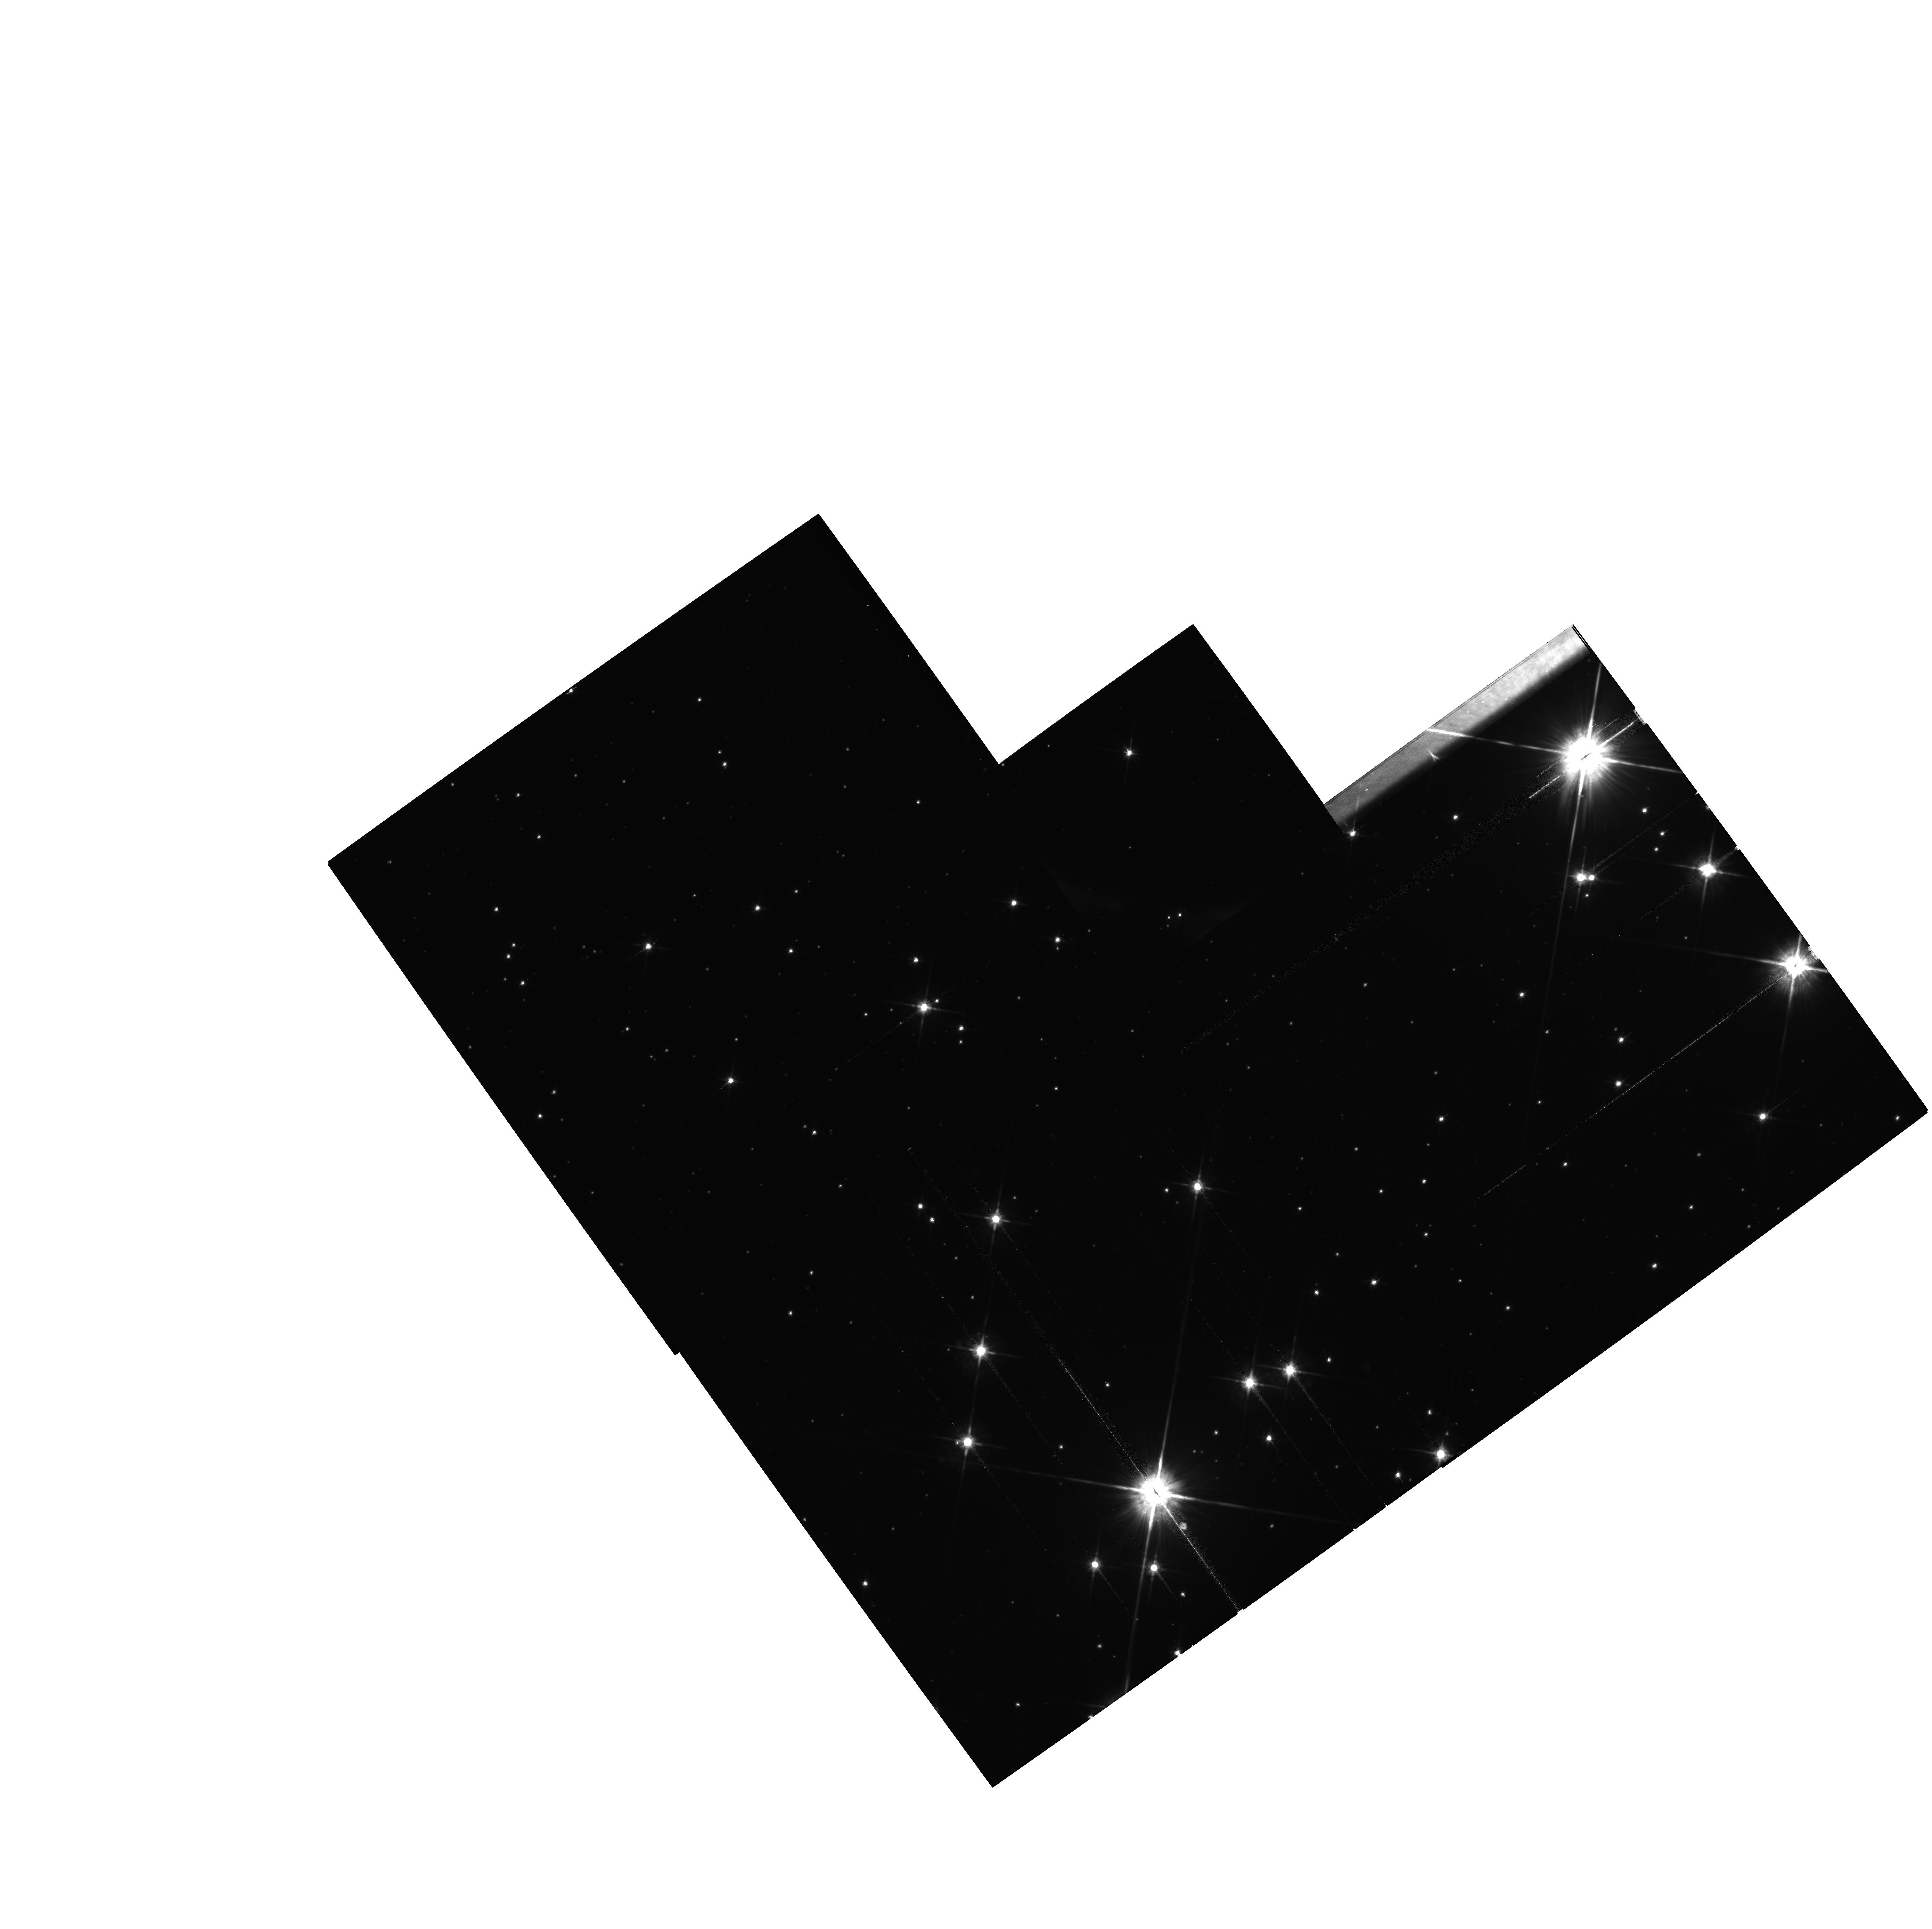
Target: NGC4755
Instrument: WFPC2/PC
Filter: F814W
Exposure: 13 min
Observation ID: hst_11981_06_wfpc2_pc_f814w_uba306

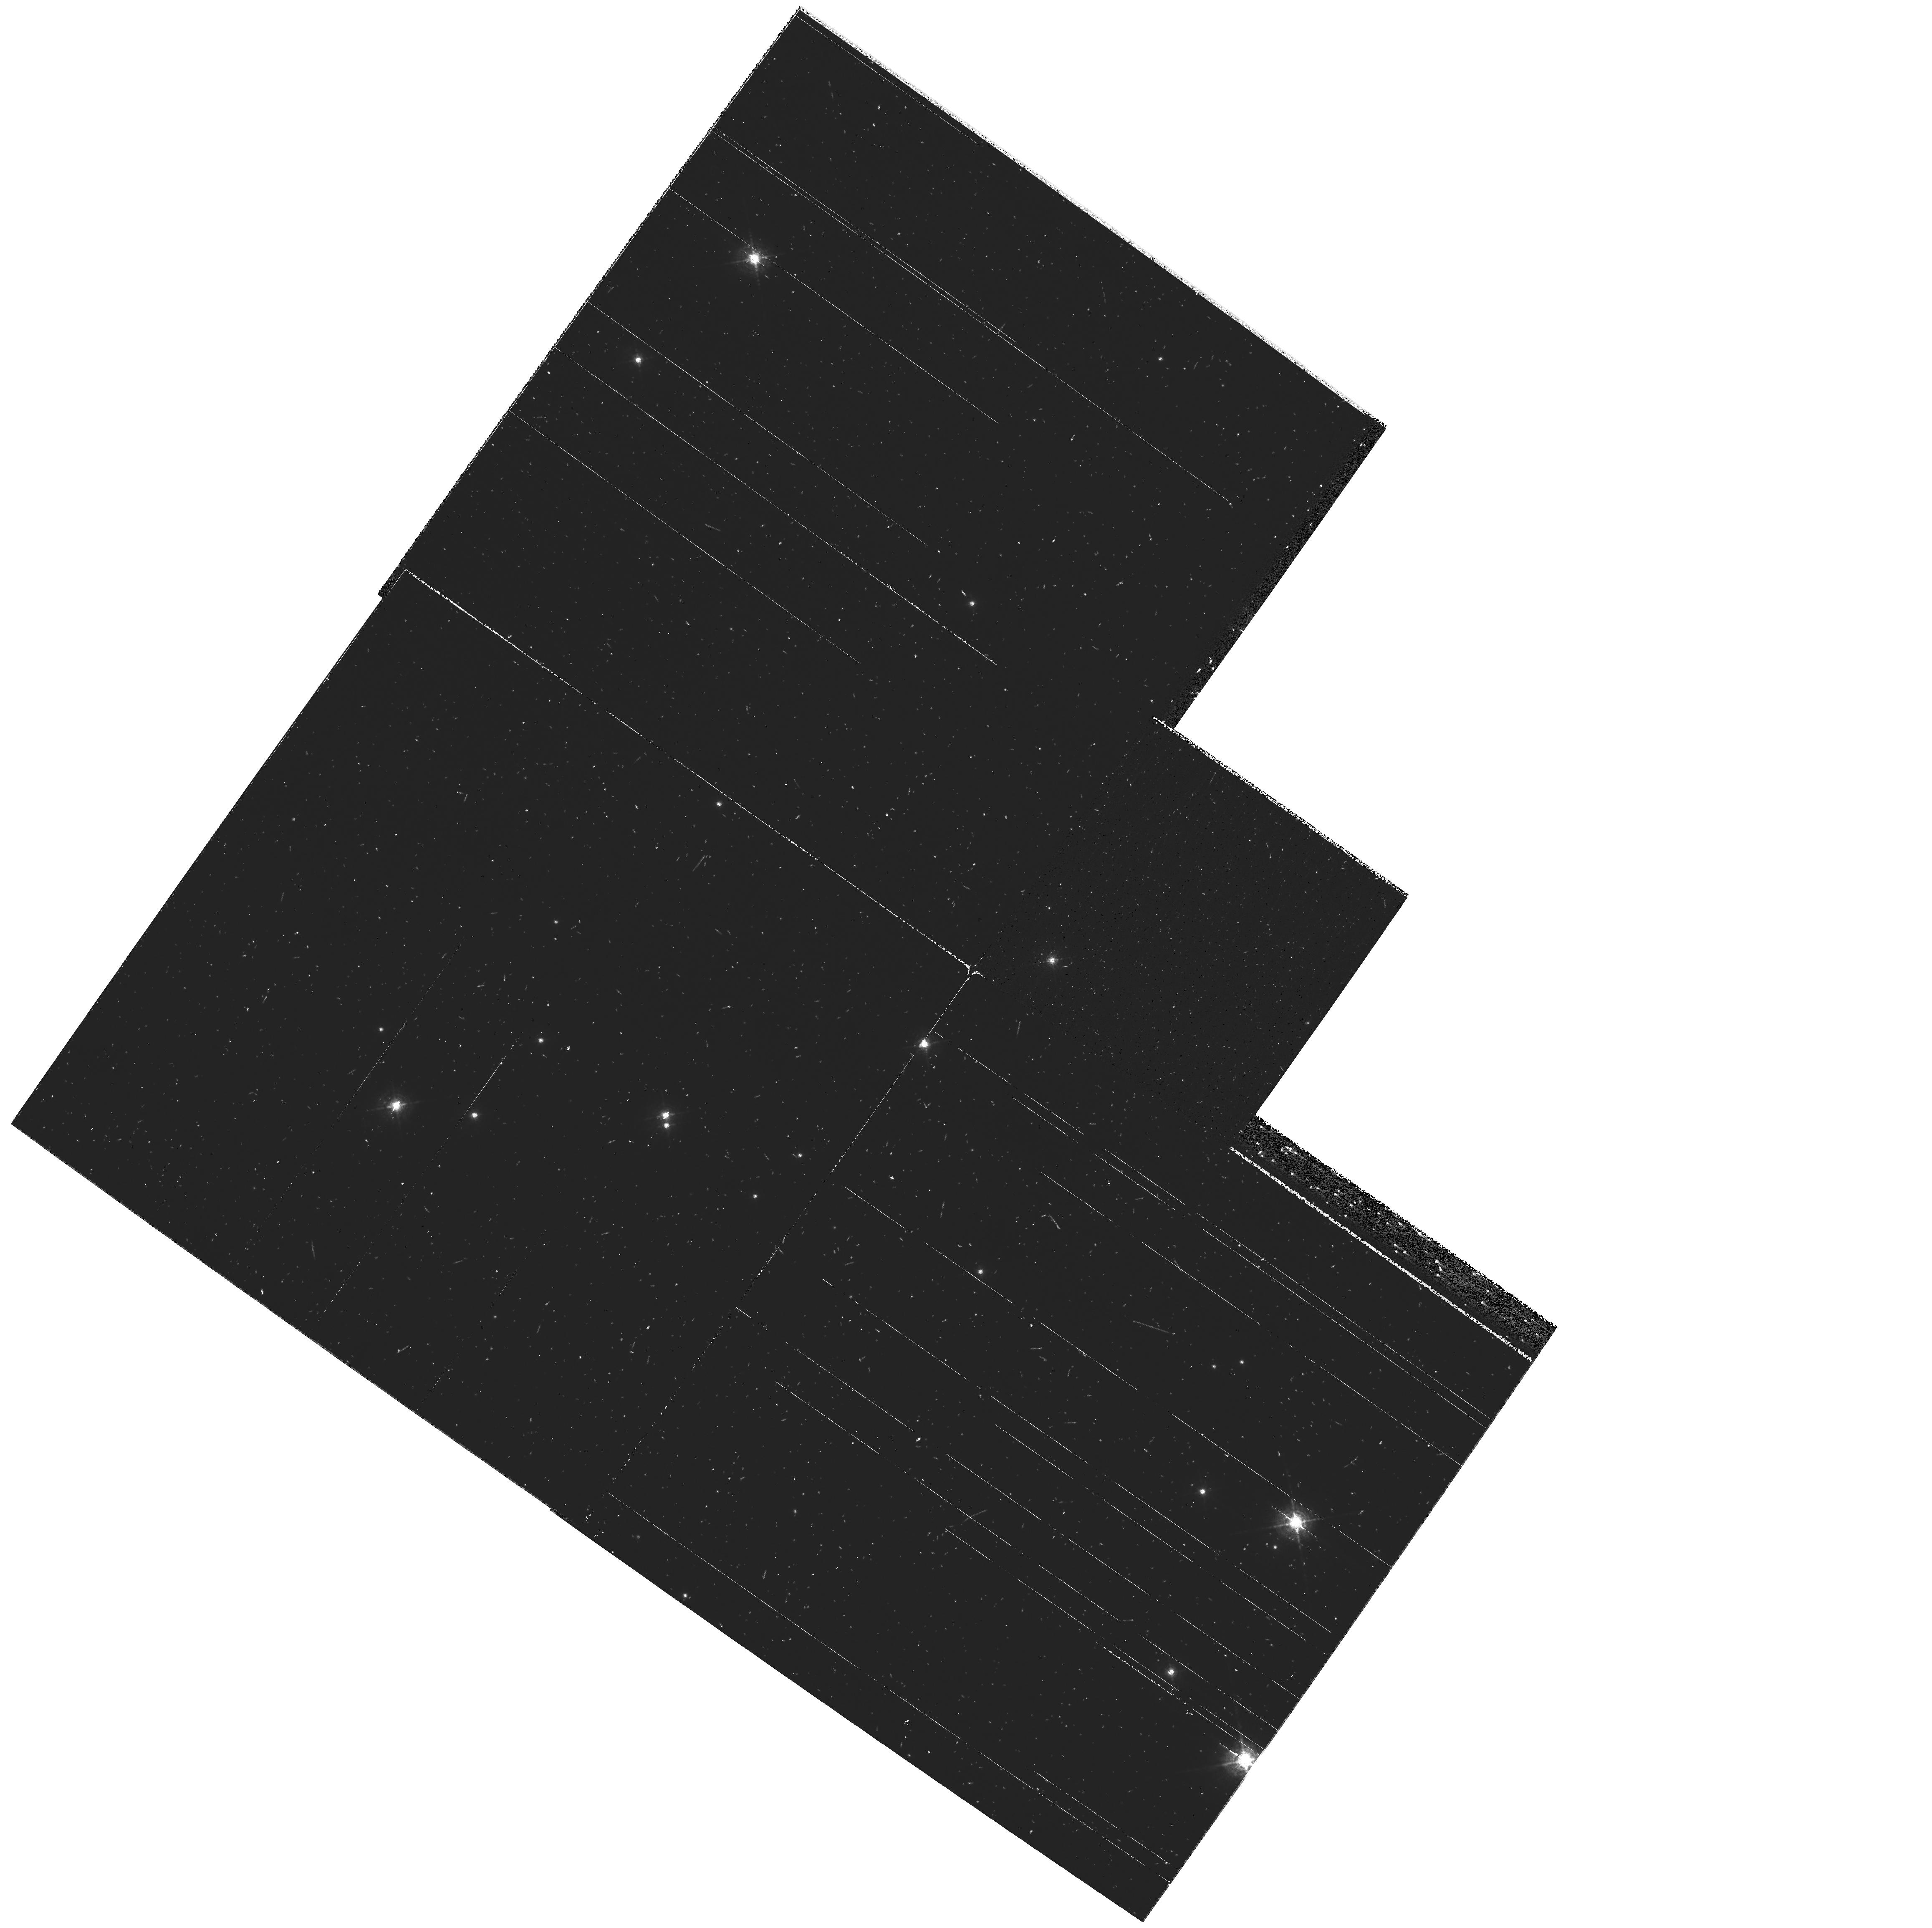
Target: NGC6611-M16
Instrument: WFPC2/PC
Filter: F487N
Exposure: 10 min
Observation ID: hst_11981_02_wfpc2_pc_f487n_uba302

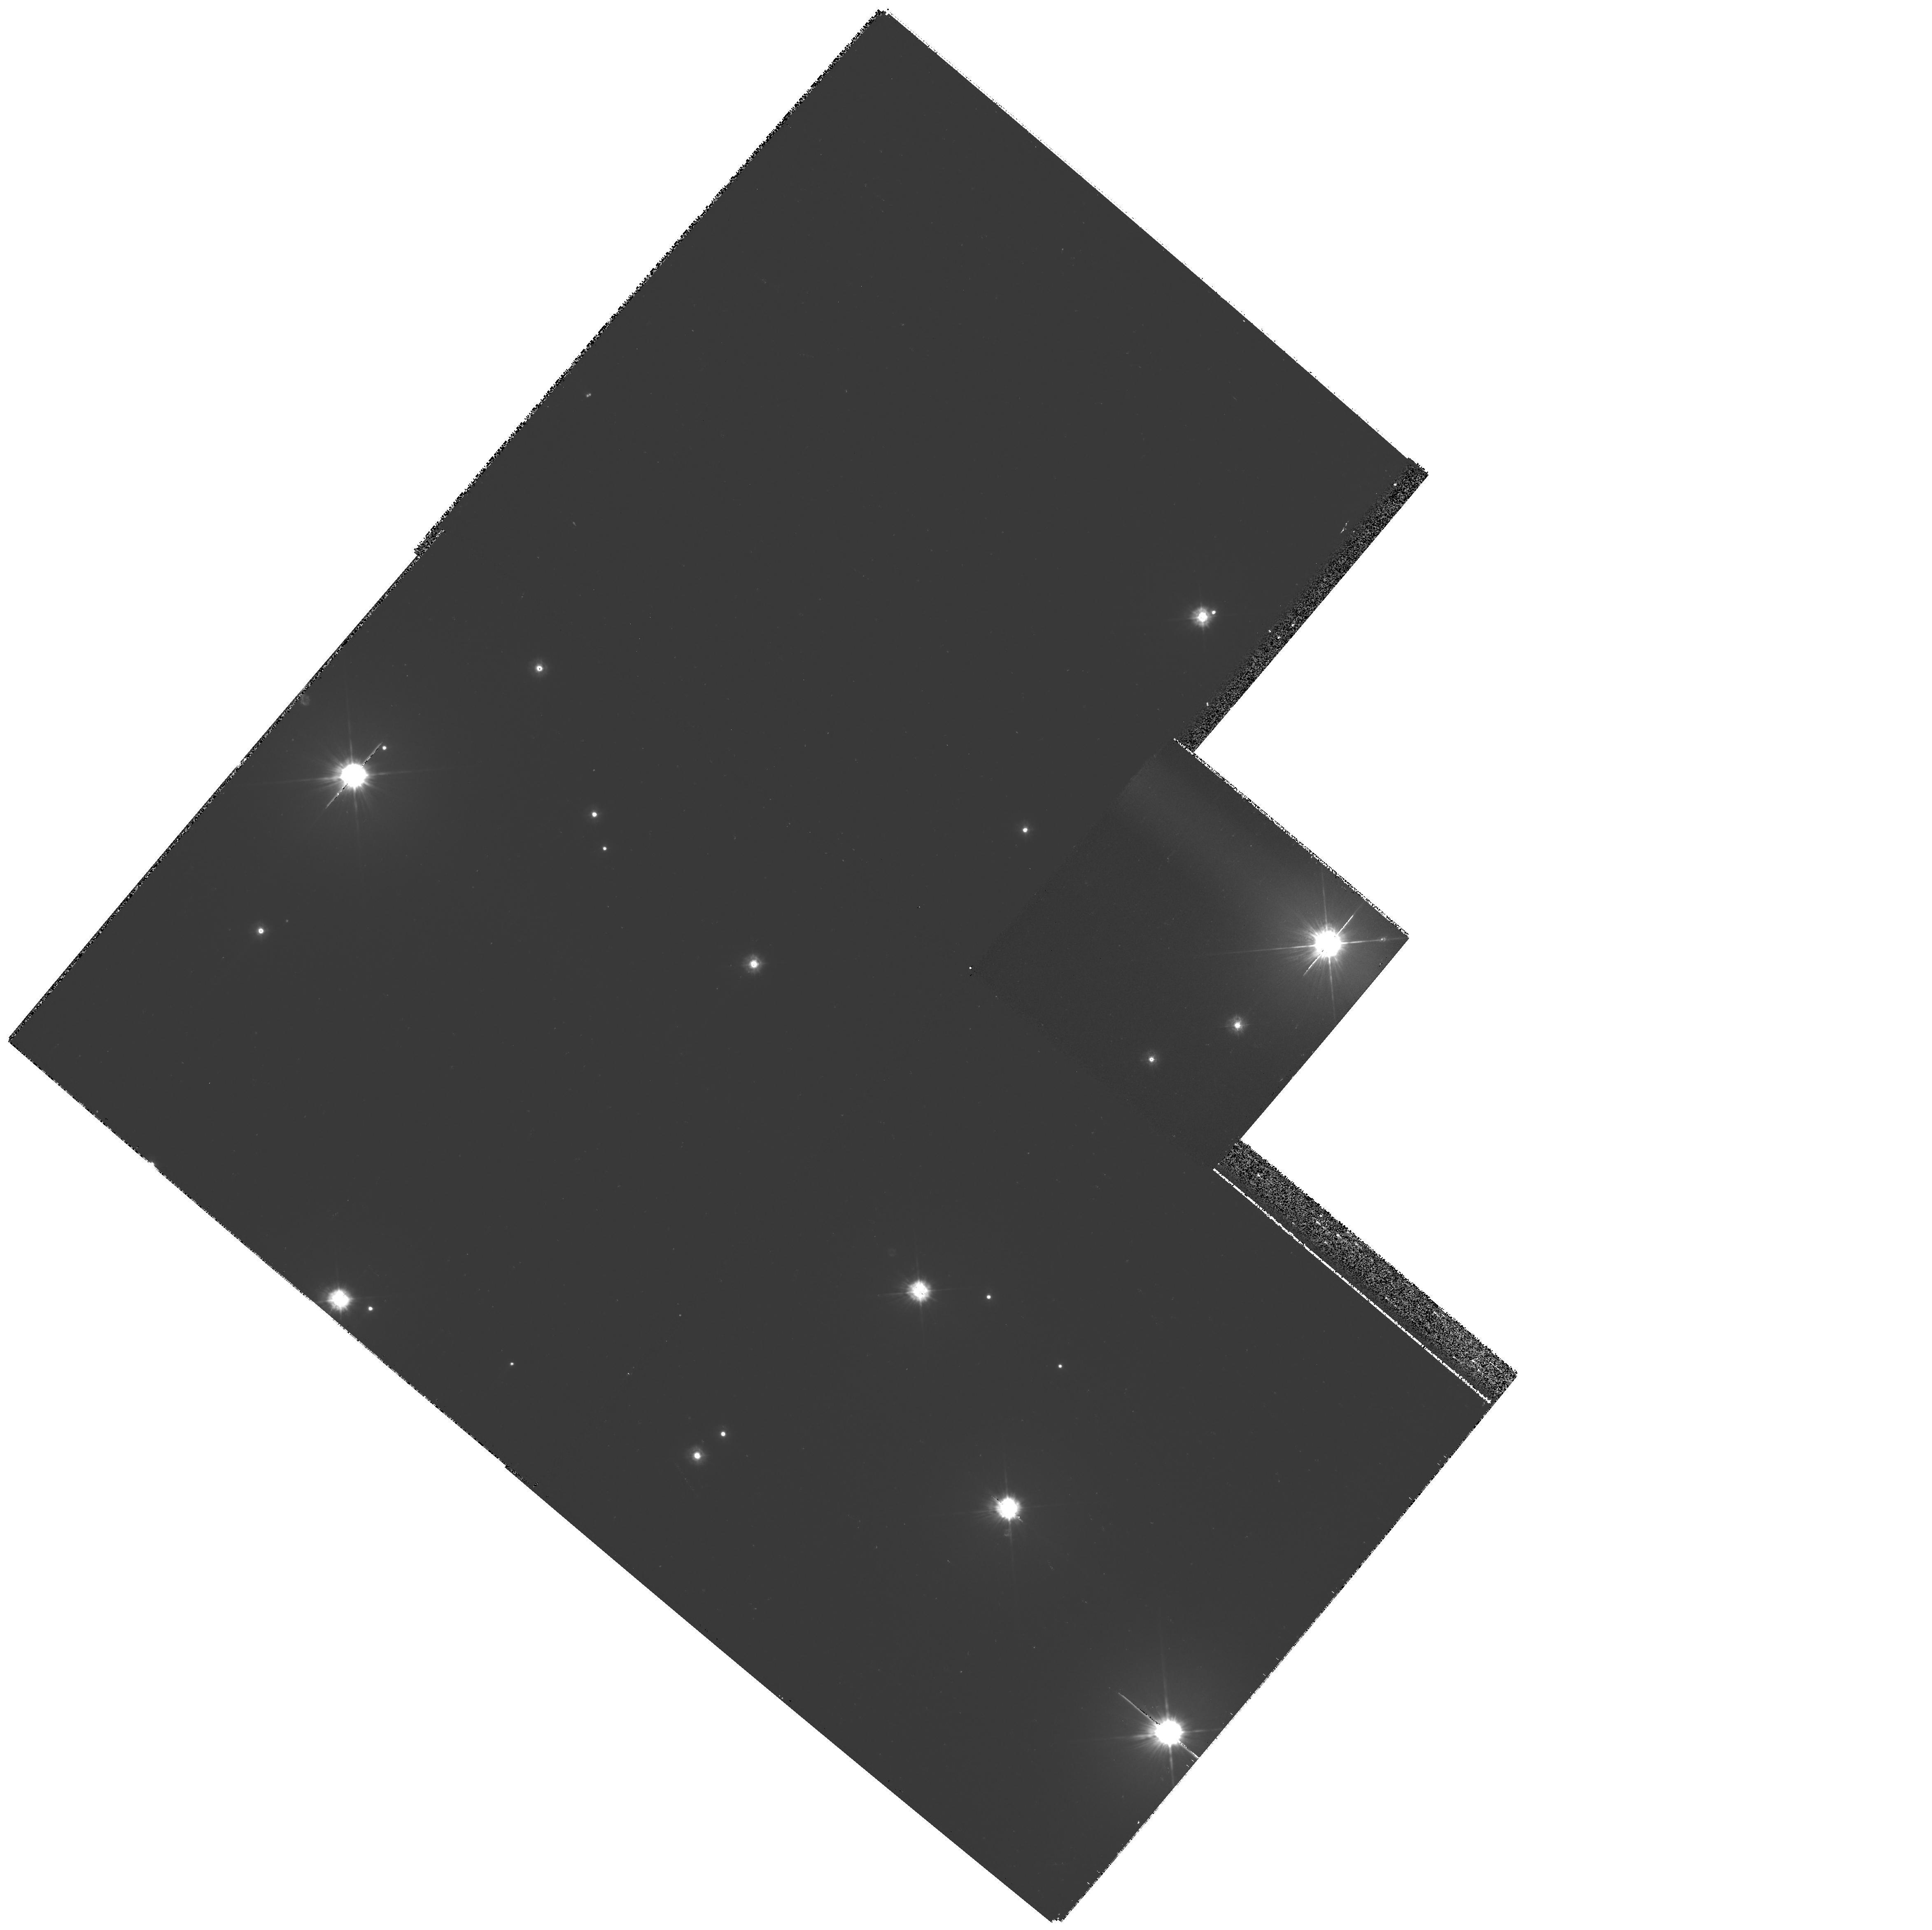
Target: NGC6231
Instrument: WFPC2/PC
Filter: F255W
Exposure: 7 min
Observation ID: hst_11981_03_wfpc2_pc_f255w_uba303

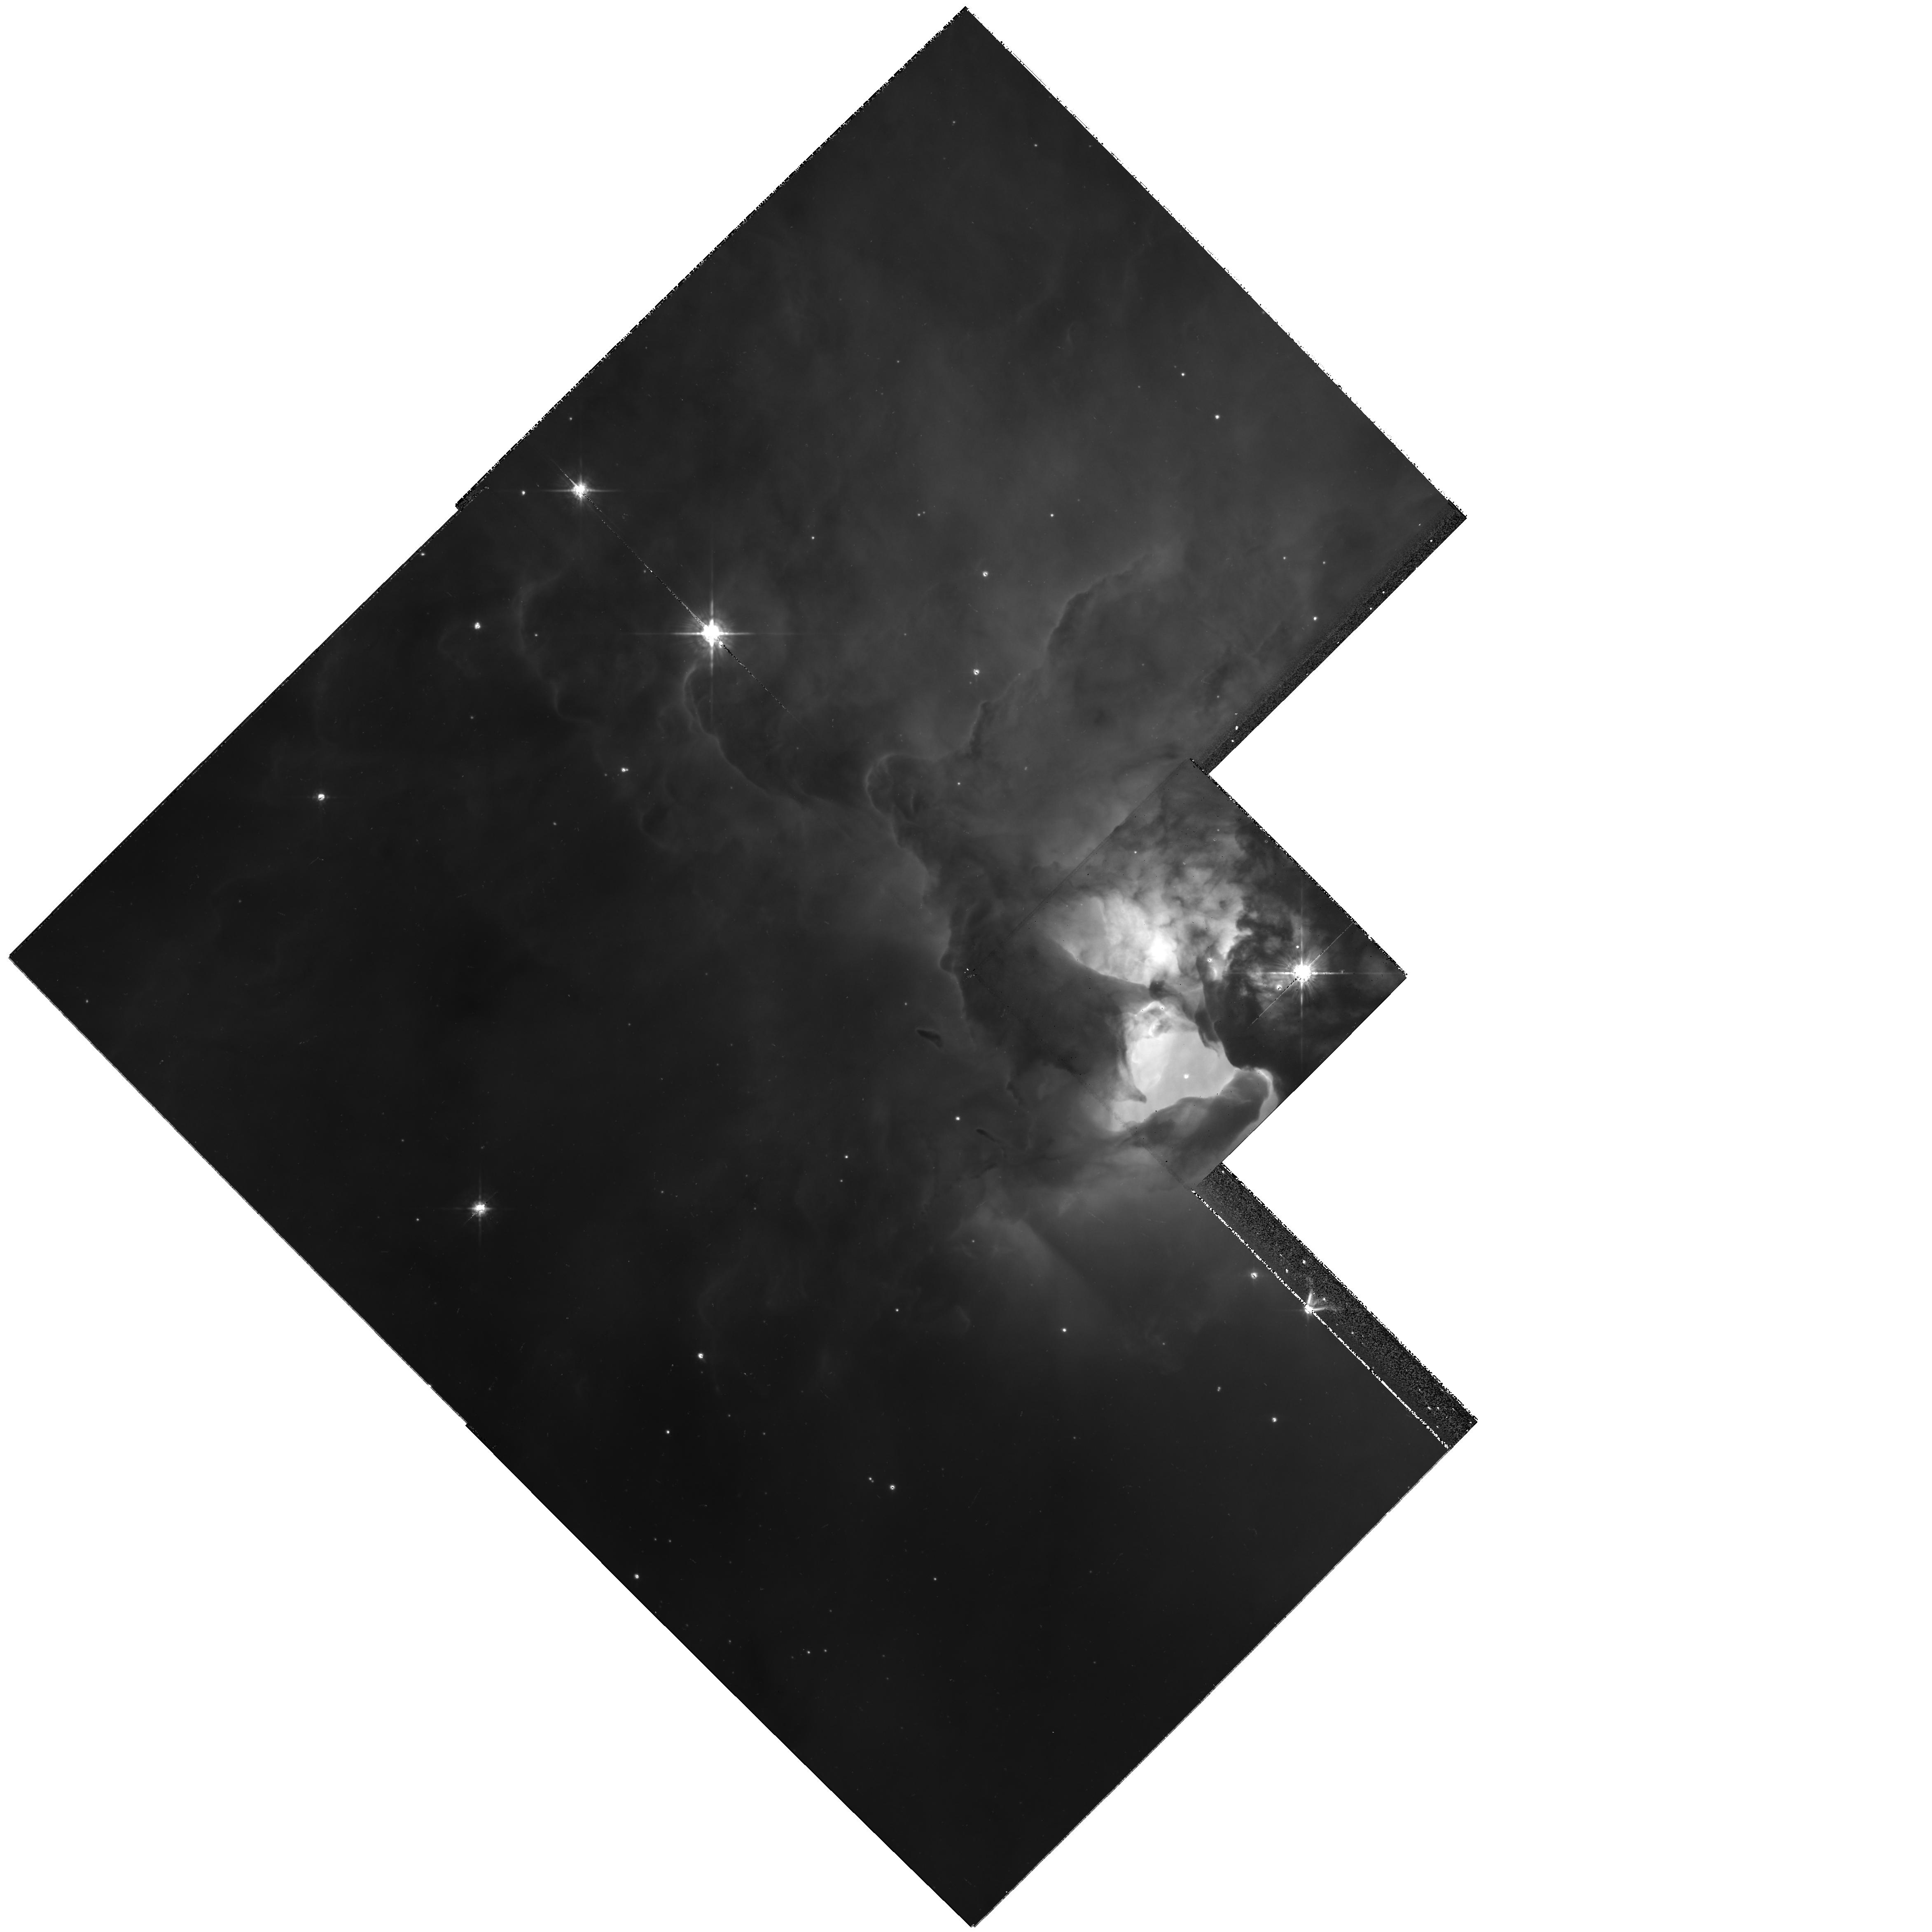
Target: NGC6530-M8
Instrument: WFPC2/PC
Filter: F675W
Exposure: 7 min
Observation ID: hst_11981_01_wfpc2_pc_f675w_uba301

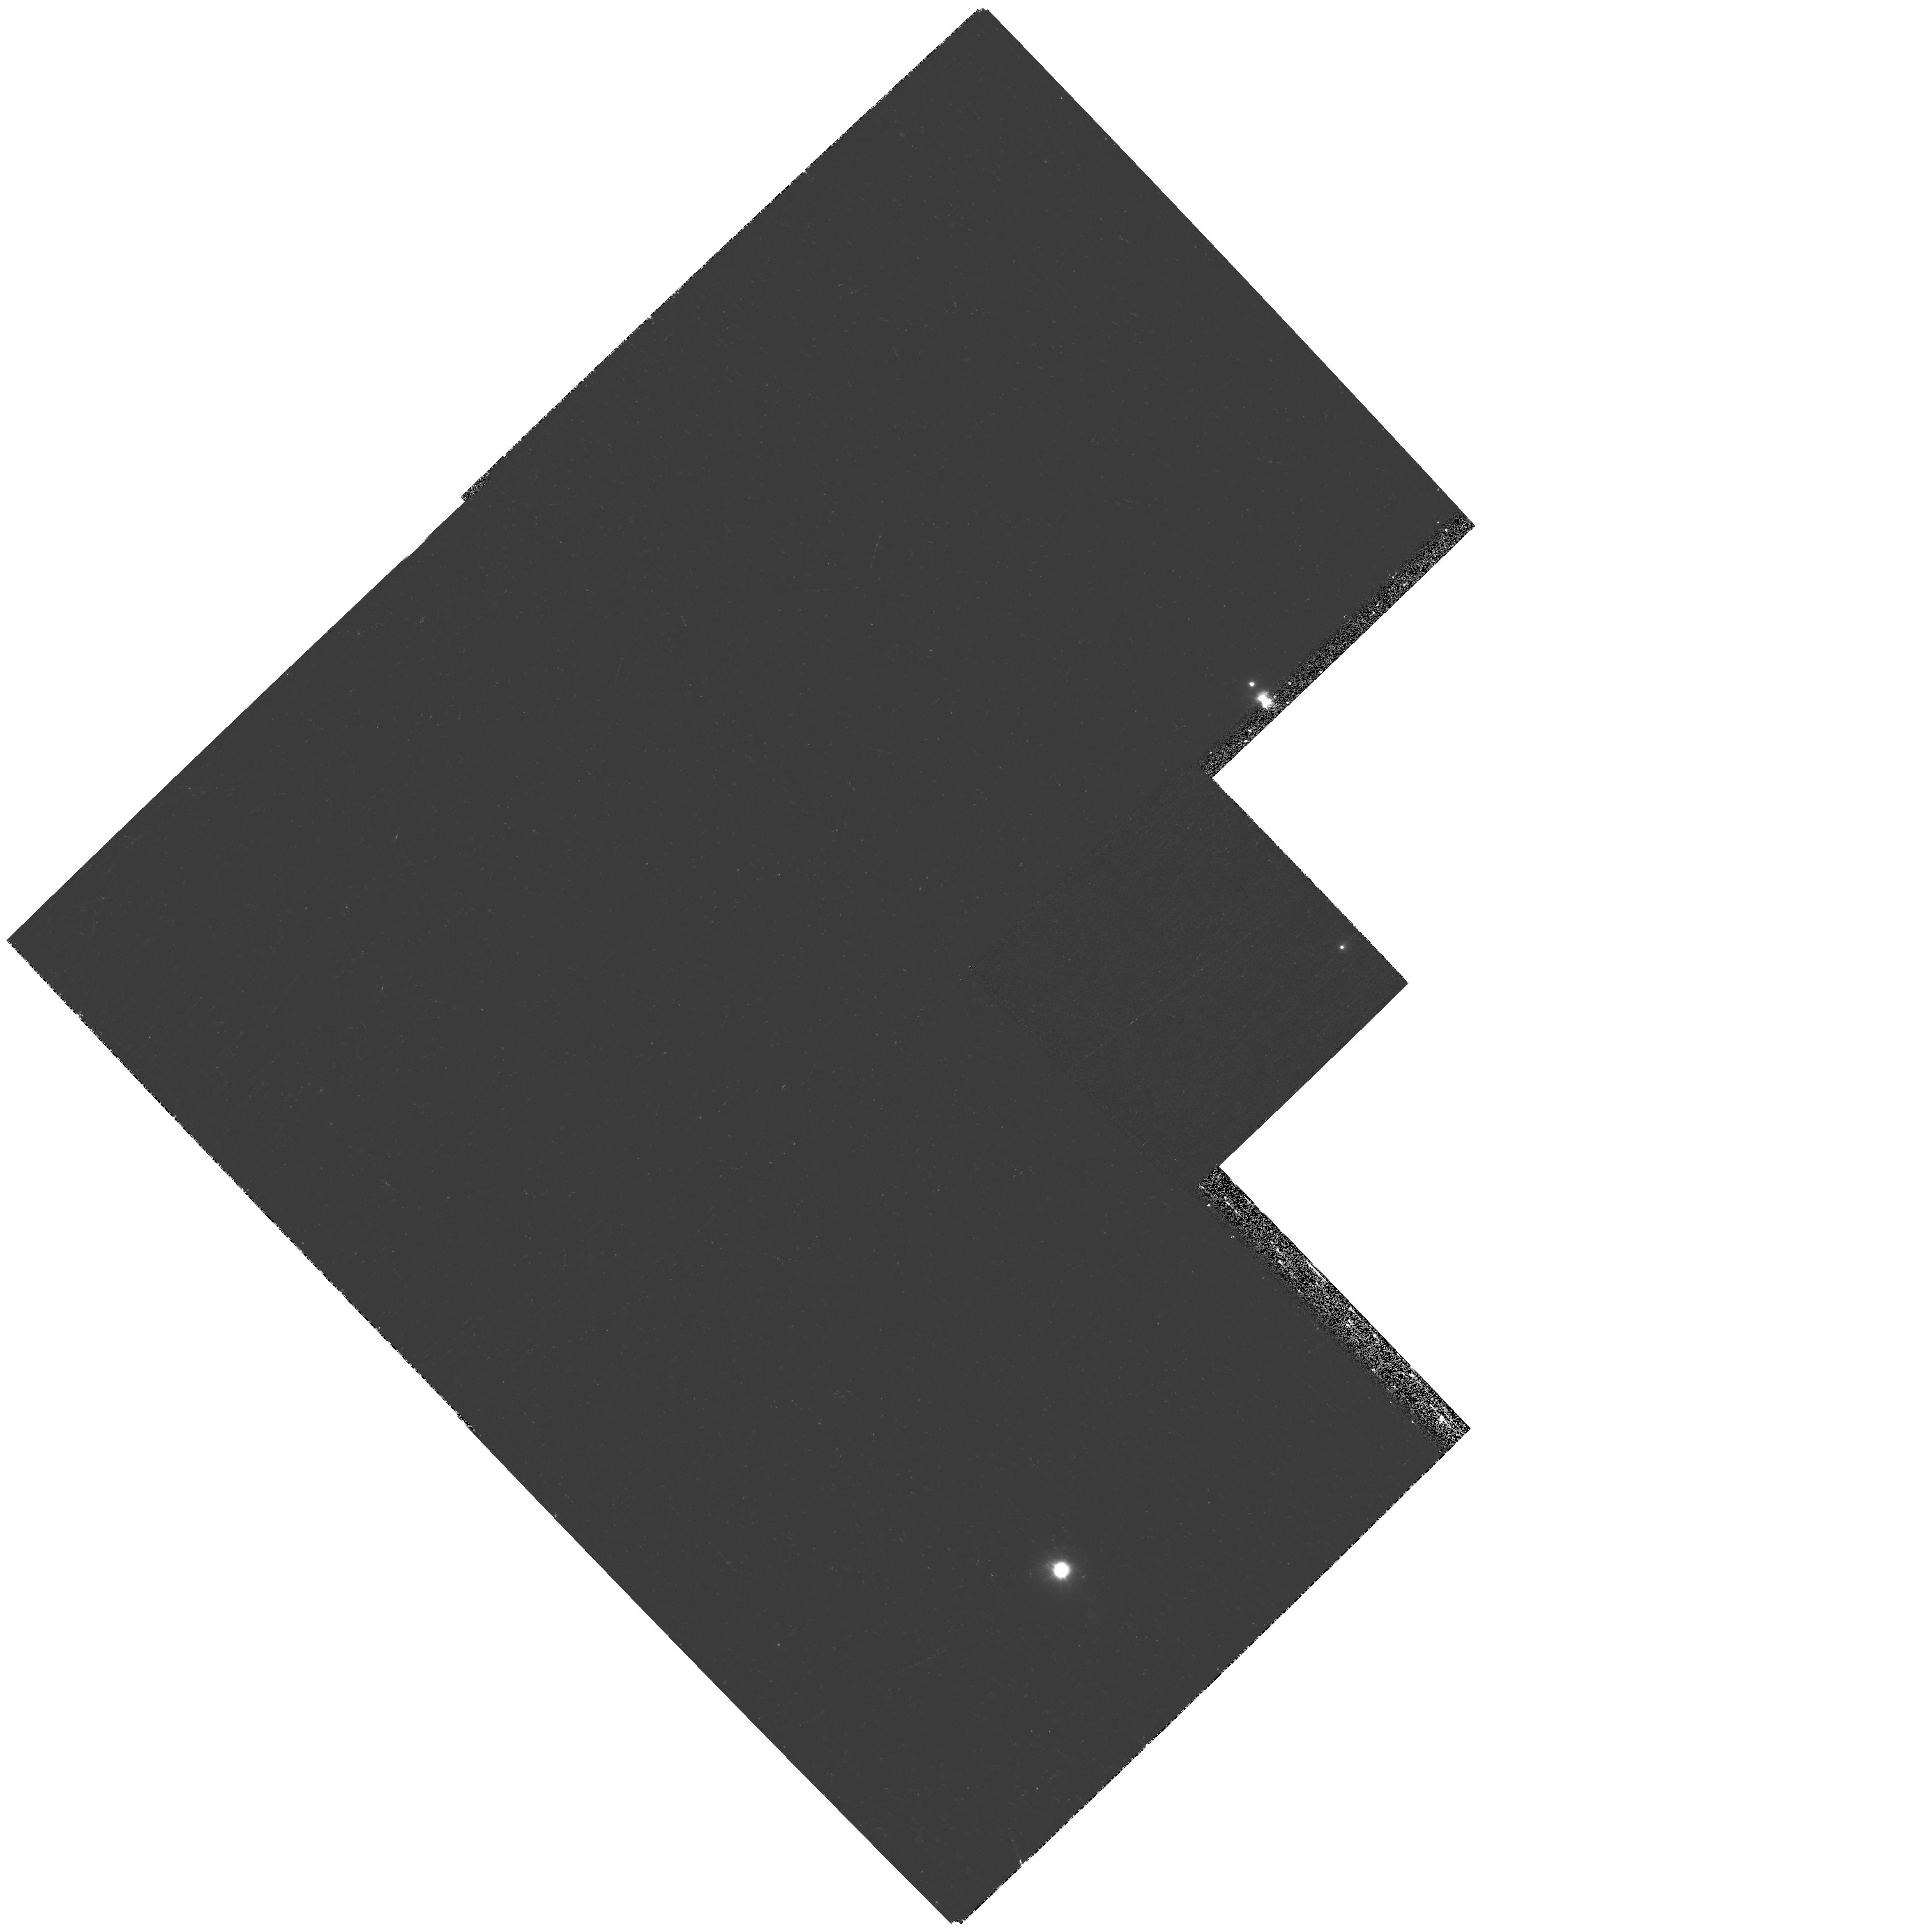
Target: NGC7063
Instrument: WFPC2/PC
Filter: F170W
Exposure: 25 min
Observation ID: hst_11981_07_wfpc2_pc_f170w_uba307

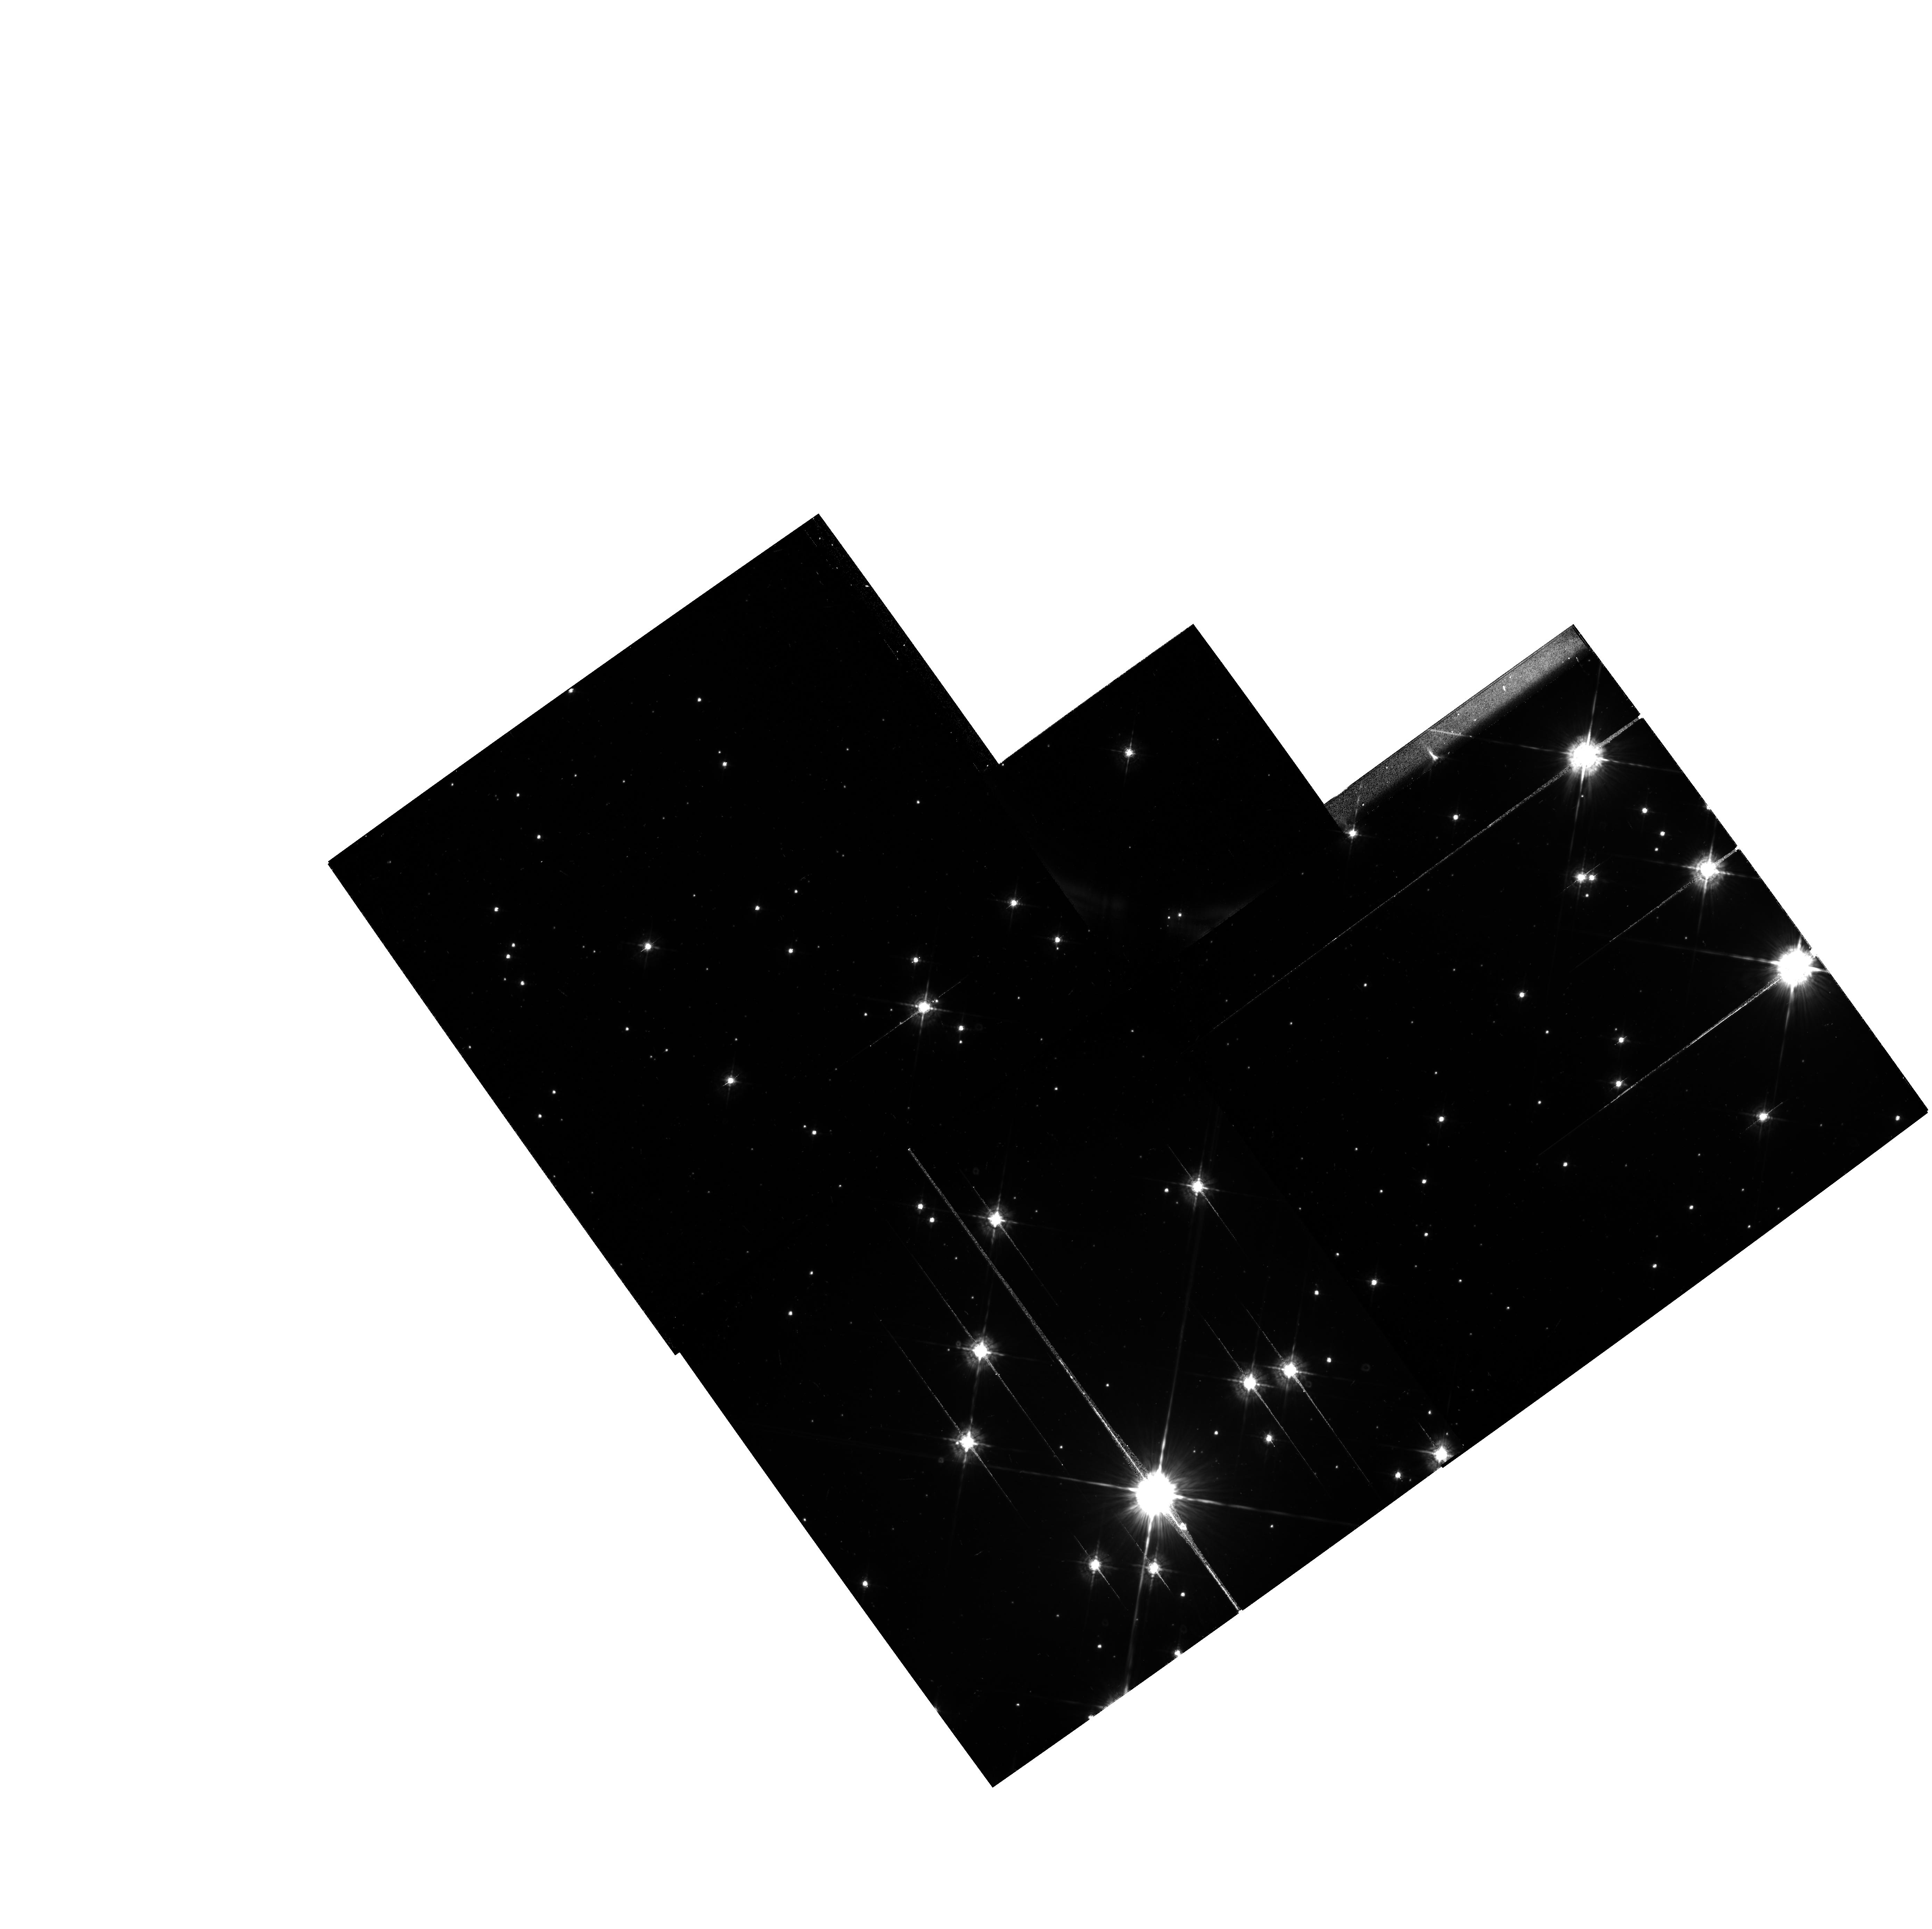
Target: NGC4755
Instrument: WFPC2/PC
Filter: F547M
Exposure: 7 min
Observation ID: hst_11981_06_wfpc2_pc_f547m_uba306

FUV imaging survey of Galactic open clusters (PI: Maiz Apellaniz, Jesus)

We propose a WFPC2 FUV imaging survey of 6 Galactic open clusters with ages ranging from 1 Myr to 300 Myr complemented with NUV/optical imaging of the same fields. No such survey has ever been attempted before in the FUV at the resolution of WFPC2 (indeed, no WFPC2 FUV images of any Galactic open cluster exist in the HST archive) and, since WFPC2 will be retired in SM4 and none of the other HST instruments can do FUV imaging of bright objects, this is the last chance to do such a survey before another UV telescope is launched. This survey will provide a new perspective on young/intermediate age Galactic clusters and a key template for the study of star formation at high redshift, where the intensity peak we observe in the optical/NIR from Earth is located in the FUV in its rest frame. For clusters still associated with an H II region, UV imaging maps the continuum emission of the ionized gas and the radiation scattered by background dust and, combined with optical nebular images, can be used to determine the 3-D structure of the H II region. For all young clusters, FUV+NUV+optical photometry can be used to study the UV excesses of T-Tauri stars. For clusters older than ~40 Myr, the same photometric combination is the easiest method to detect companion white dwarfs which are invisible using only the optical and NIR. WFPC2 is also an excellent instrument to discover close companions around bright stars and improve our knowledge of their multiplicity fraction. Finally, for all clusters, the combination of high-spatial-resolution UV and optical photometry can be used to simultaneously measure the temperature, extinction, extinction law, distance, and existence of companions (resolved and unresolved) and, thus, produce clean HR diagrams with resolved cluster membership and much-reduced systematic uncertainties.